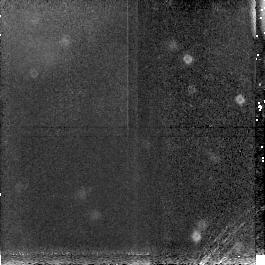
Target: BLANK. Instrument: NICMOS/NIC3. Filter: F160W. Exposure: 13 min. Observation ID: n44b36030

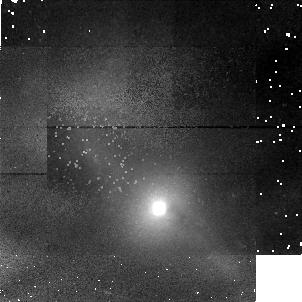
Target: MARKARIAN471. Instrument: NICMOS/NIC1. Filter: F160W. Exposure: 13 min. Observation ID: n44b15010

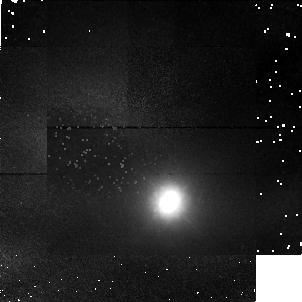
Target: UGC12138. Instrument: NICMOS/NIC1. Filter: F160W. Exposure: 13 min. Observation ID: n44b24010

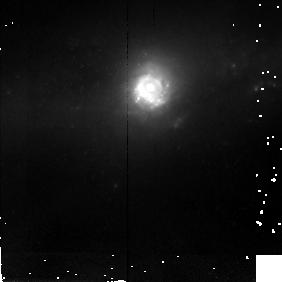
Target: NGC5757. Instrument: NICMOS/NIC2. Filter: F160W. Exposure: 13 min. Observation ID: n44b35010

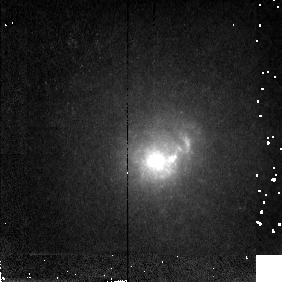
Target: MARKARIAN1308. Instrument: NICMOS/NIC2. Filter: F160W. Exposure: 13 min. Observation ID: n44b32010

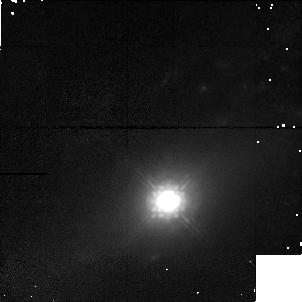
Target: MARKARIAN533. Instrument: NICMOS/NIC1. Filter: F160W. Exposure: 13 min. Observation ID: n44b02010

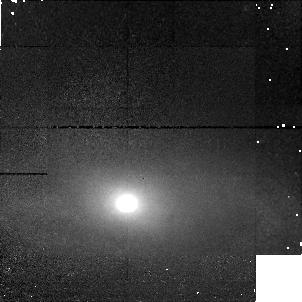
Target: MARKARIAN1. Instrument: NICMOS/NIC1. Filter: F160W. Exposure: 13 min. Observation ID: n44b01010

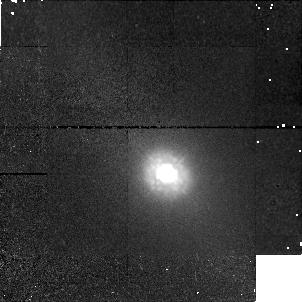
Target: MARKARIAN42. Instrument: NICMOS/NIC1. Filter: F160W. Exposure: 13 min. Observation ID: n44b13010

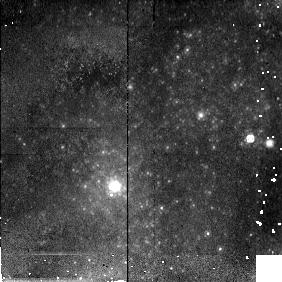
Target: IC4870. Instrument: NICMOS/NIC2. Filter: F160W. Exposure: 13 min. Observation ID: n44b07010

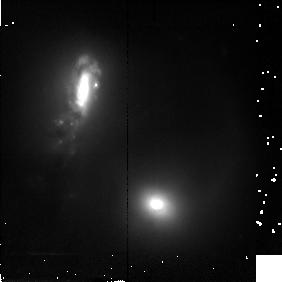
Target: MARKARIAN266. Instrument: NICMOS/NIC2. Filter: F160W. Exposure: 13 min. Observation ID: n44b40010

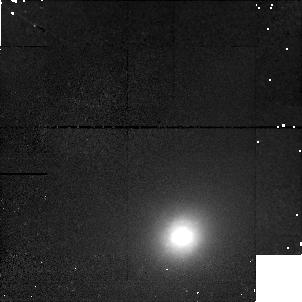
Target: UM146. Instrument: NICMOS/NIC1. Filter: F160W. Exposure: 13 min. Observation ID: n44b25010

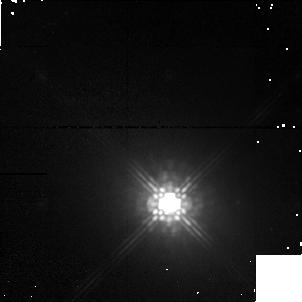
Target: MARKARIAN6. Instrument: NICMOS/NIC1. Filter: F160W. Exposure: 13 min. Observation ID: n44b37010

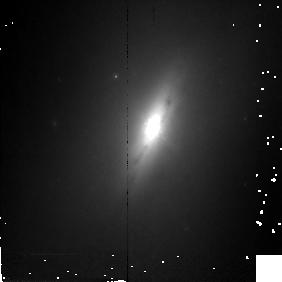
Target: NGC4235. Instrument: NICMOS/NIC2. Filter: F160W. Exposure: 13 min. Observation ID: n44b20010

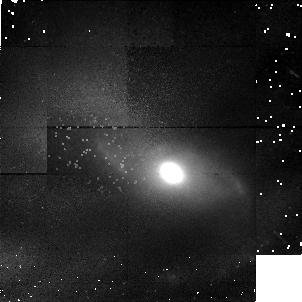
Target: MARKARIAN516. Instrument: NICMOS/NIC1. Filter: F160W. Exposure: 13 min. Observation ID: n44b17010

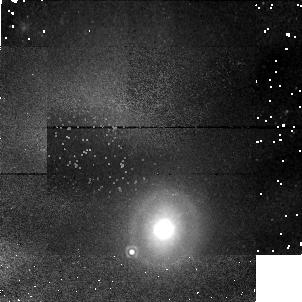
Target: NGC1019. Instrument: NICMOS/NIC1. Filter: F160W. Exposure: 13 min. Observation ID: n44b19010

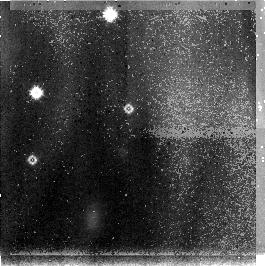
Target: BLANK. Instrument: NICMOS/NIC3. Filter: F160W. Exposure: 13 min. Observation ID: n44b04030

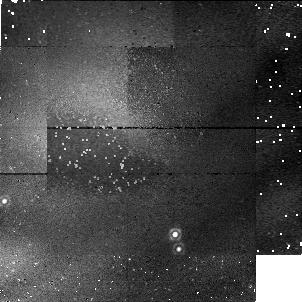
Target: BLANK. Instrument: NICMOS/NIC1. Filter: F160W. Exposure: 13 min. Observation ID: n44b11020

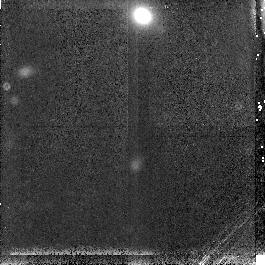
Target: BLANK. Instrument: NICMOS/NIC3. Filter: F160W. Exposure: 13 min. Observation ID: n44b30030

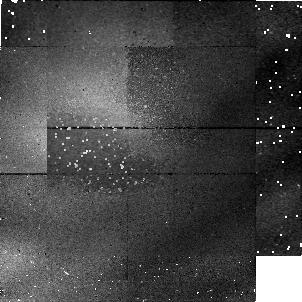
Target: BLANK. Instrument: NICMOS/NIC1. Filter: F160W. Exposure: 13 min. Observation ID: n44b38020

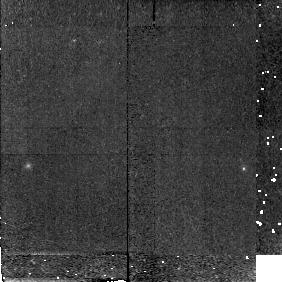
Target: BLANK. Instrument: NICMOS/NIC2. Filter: F160W. Exposure: 13 min. Observation ID: n44b09020

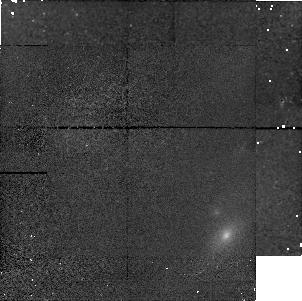
Target: BLANK. Instrument: NICMOS/NIC1. Filter: F160W. Exposure: 13 min. Observation ID: n44b31020

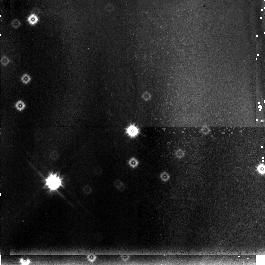
Target: BLANK. Instrument: NICMOS/NIC3. Filter: F160W. Exposure: 13 min. Observation ID: n44b06030

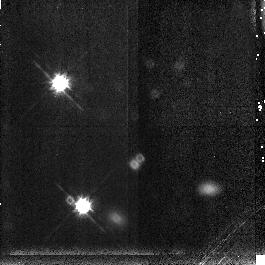
Target: BLANK. Instrument: NICMOS/NIC3. Filter: F160W. Exposure: 13 min. Observation ID: n44b29030

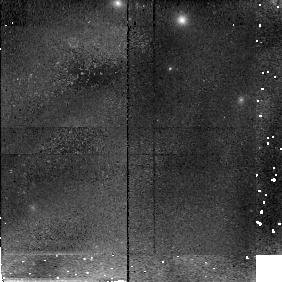
Target: BLANK. Instrument: NICMOS/NIC2. Filter: F160W. Exposure: 13 min. Observation ID: n44b21020

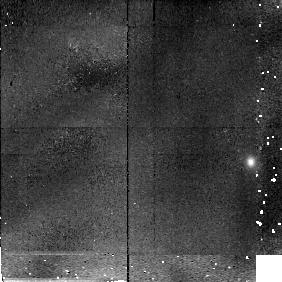
Target: BLANK. Instrument: NICMOS/NIC2. Filter: F160W. Exposure: 13 min. Observation ID: n44b10020

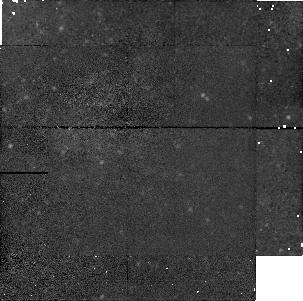
Target: BLANK. Instrument: NICMOS/NIC1. Filter: F160W. Exposure: 13 min. Observation ID: n44b34020

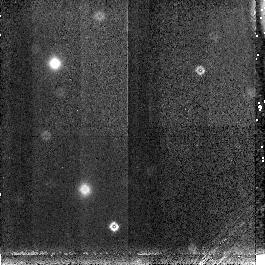
Target: BLANK. Instrument: NICMOS/NIC3. Filter: F160W. Exposure: 13 min. Observation ID: n44b14030

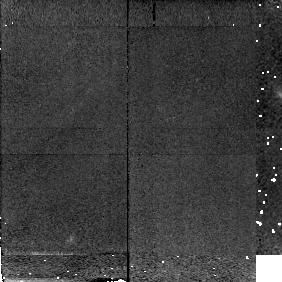
Target: BLANK. Instrument: NICMOS/NIC2. Filter: F160W. Exposure: 13 min. Observation ID: n44b16020

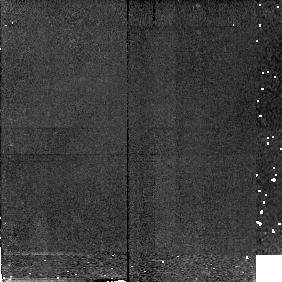
Target: BLANK. Instrument: NICMOS/NIC2. Filter: F160W. Exposure: 13 min. Observation ID: n44b12020

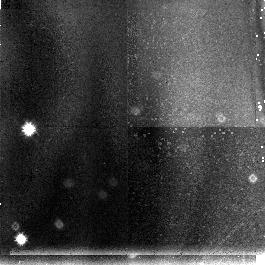
Target: BLANK. Instrument: NICMOS/NIC3. Filter: F160W. Exposure: 13 min. Observation ID: n44b33030

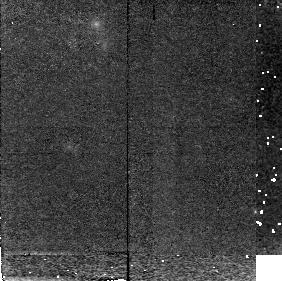
Target: BLANK. Instrument: NICMOS/NIC2. Filter: F160W. Exposure: 13 min. Observation ID: n44b22020

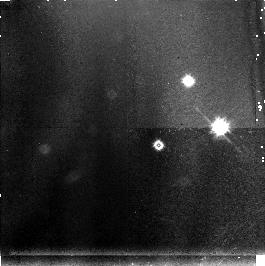
Target: BLANK. Instrument: NICMOS/NIC3. Filter: F160W. Exposure: 13 min. Observation ID: n44b23030

High Resolution IR Imaging Survey {IRIS} of the Centers of the Nearest Active Galaxies (PI: Malkan, Matthew A.)

We propose a Snapshot Infrared Imaging Survey (IRIS) of the centers of the nearest active galaxies at a resolution of ~20 pc. Observing in the near-IR minimizes the dust obscuration and maximizes sensitivity to the old stellar population which dominates the mass. Imaging with the NICMOS-1 camera is the best way to determine reliably the frequency in Seyfert 1's and 2's of: nuclear gas disks and rings, bipolar outflows, jets, collisions and mergers, bars and other asymmetries, and nuclear starbursts. We will analyze these high resolution nuclear images jointly with our extensive visible/IR/radio ground-based observations of the same objects. We will also compare these IRIS Snapshots with NICMOS images of a control sample of the nearby normal galactic nuclei which is carefully matched in redshift, morphological type, total magnitude, isophotal diameter and inclination. This will identify which peculiar nuclear structures are associated with nonstellar activity, which are associated with starbursts, and which are found equally often in all galaxies. We will determine if the Sy 1 and Sy 2 galaxies are similar in all orientation-independent morphological characteristics, as predicted by Unified Schemes. Potential targets are the 106 nearest (z < 0.019) active galaxies which are not being imaged in other NICMOS programs. Excellent SNRs in the inner regions of the galaxies will be obtained in 400 -- 500 second exposures with F160W. We will release the images within 90 days of receiving them.